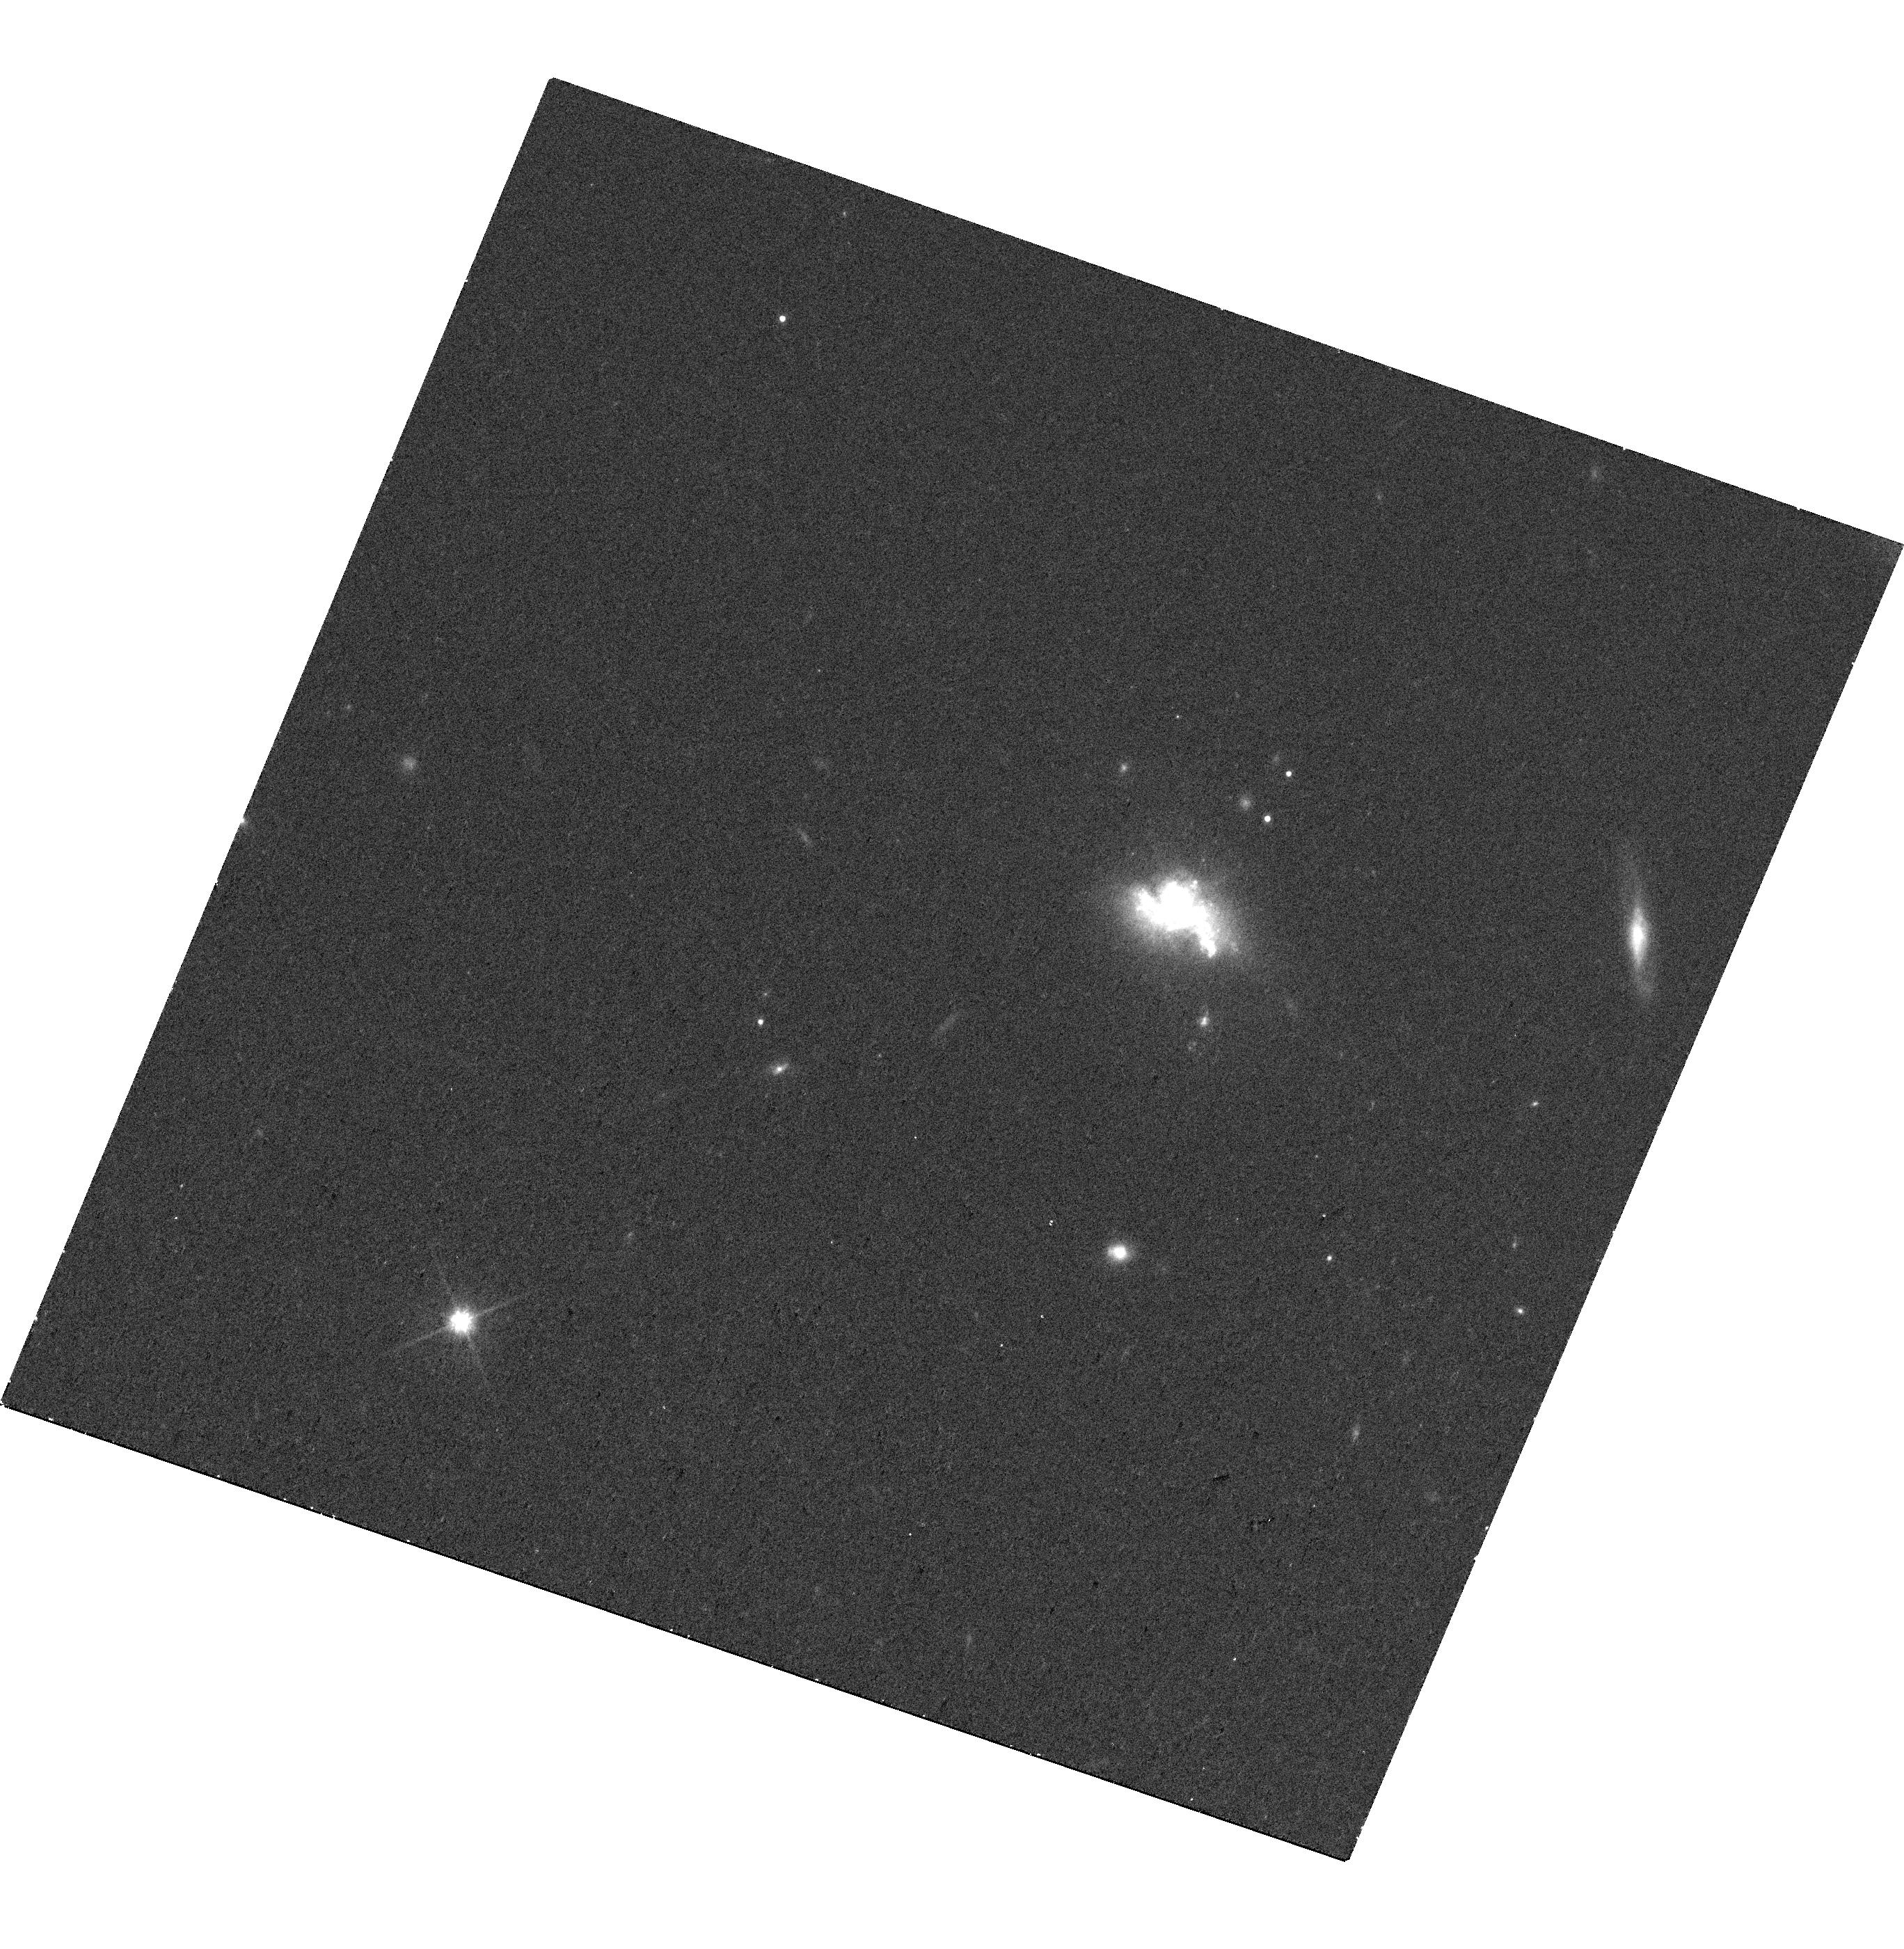
Target: J1253-0312
Instrument: WFC3/UVIS
Filter: F814W
Exposure: 16 min
Observation ID: hst_16661_03_wfc3_uvis_f814w_ienj03

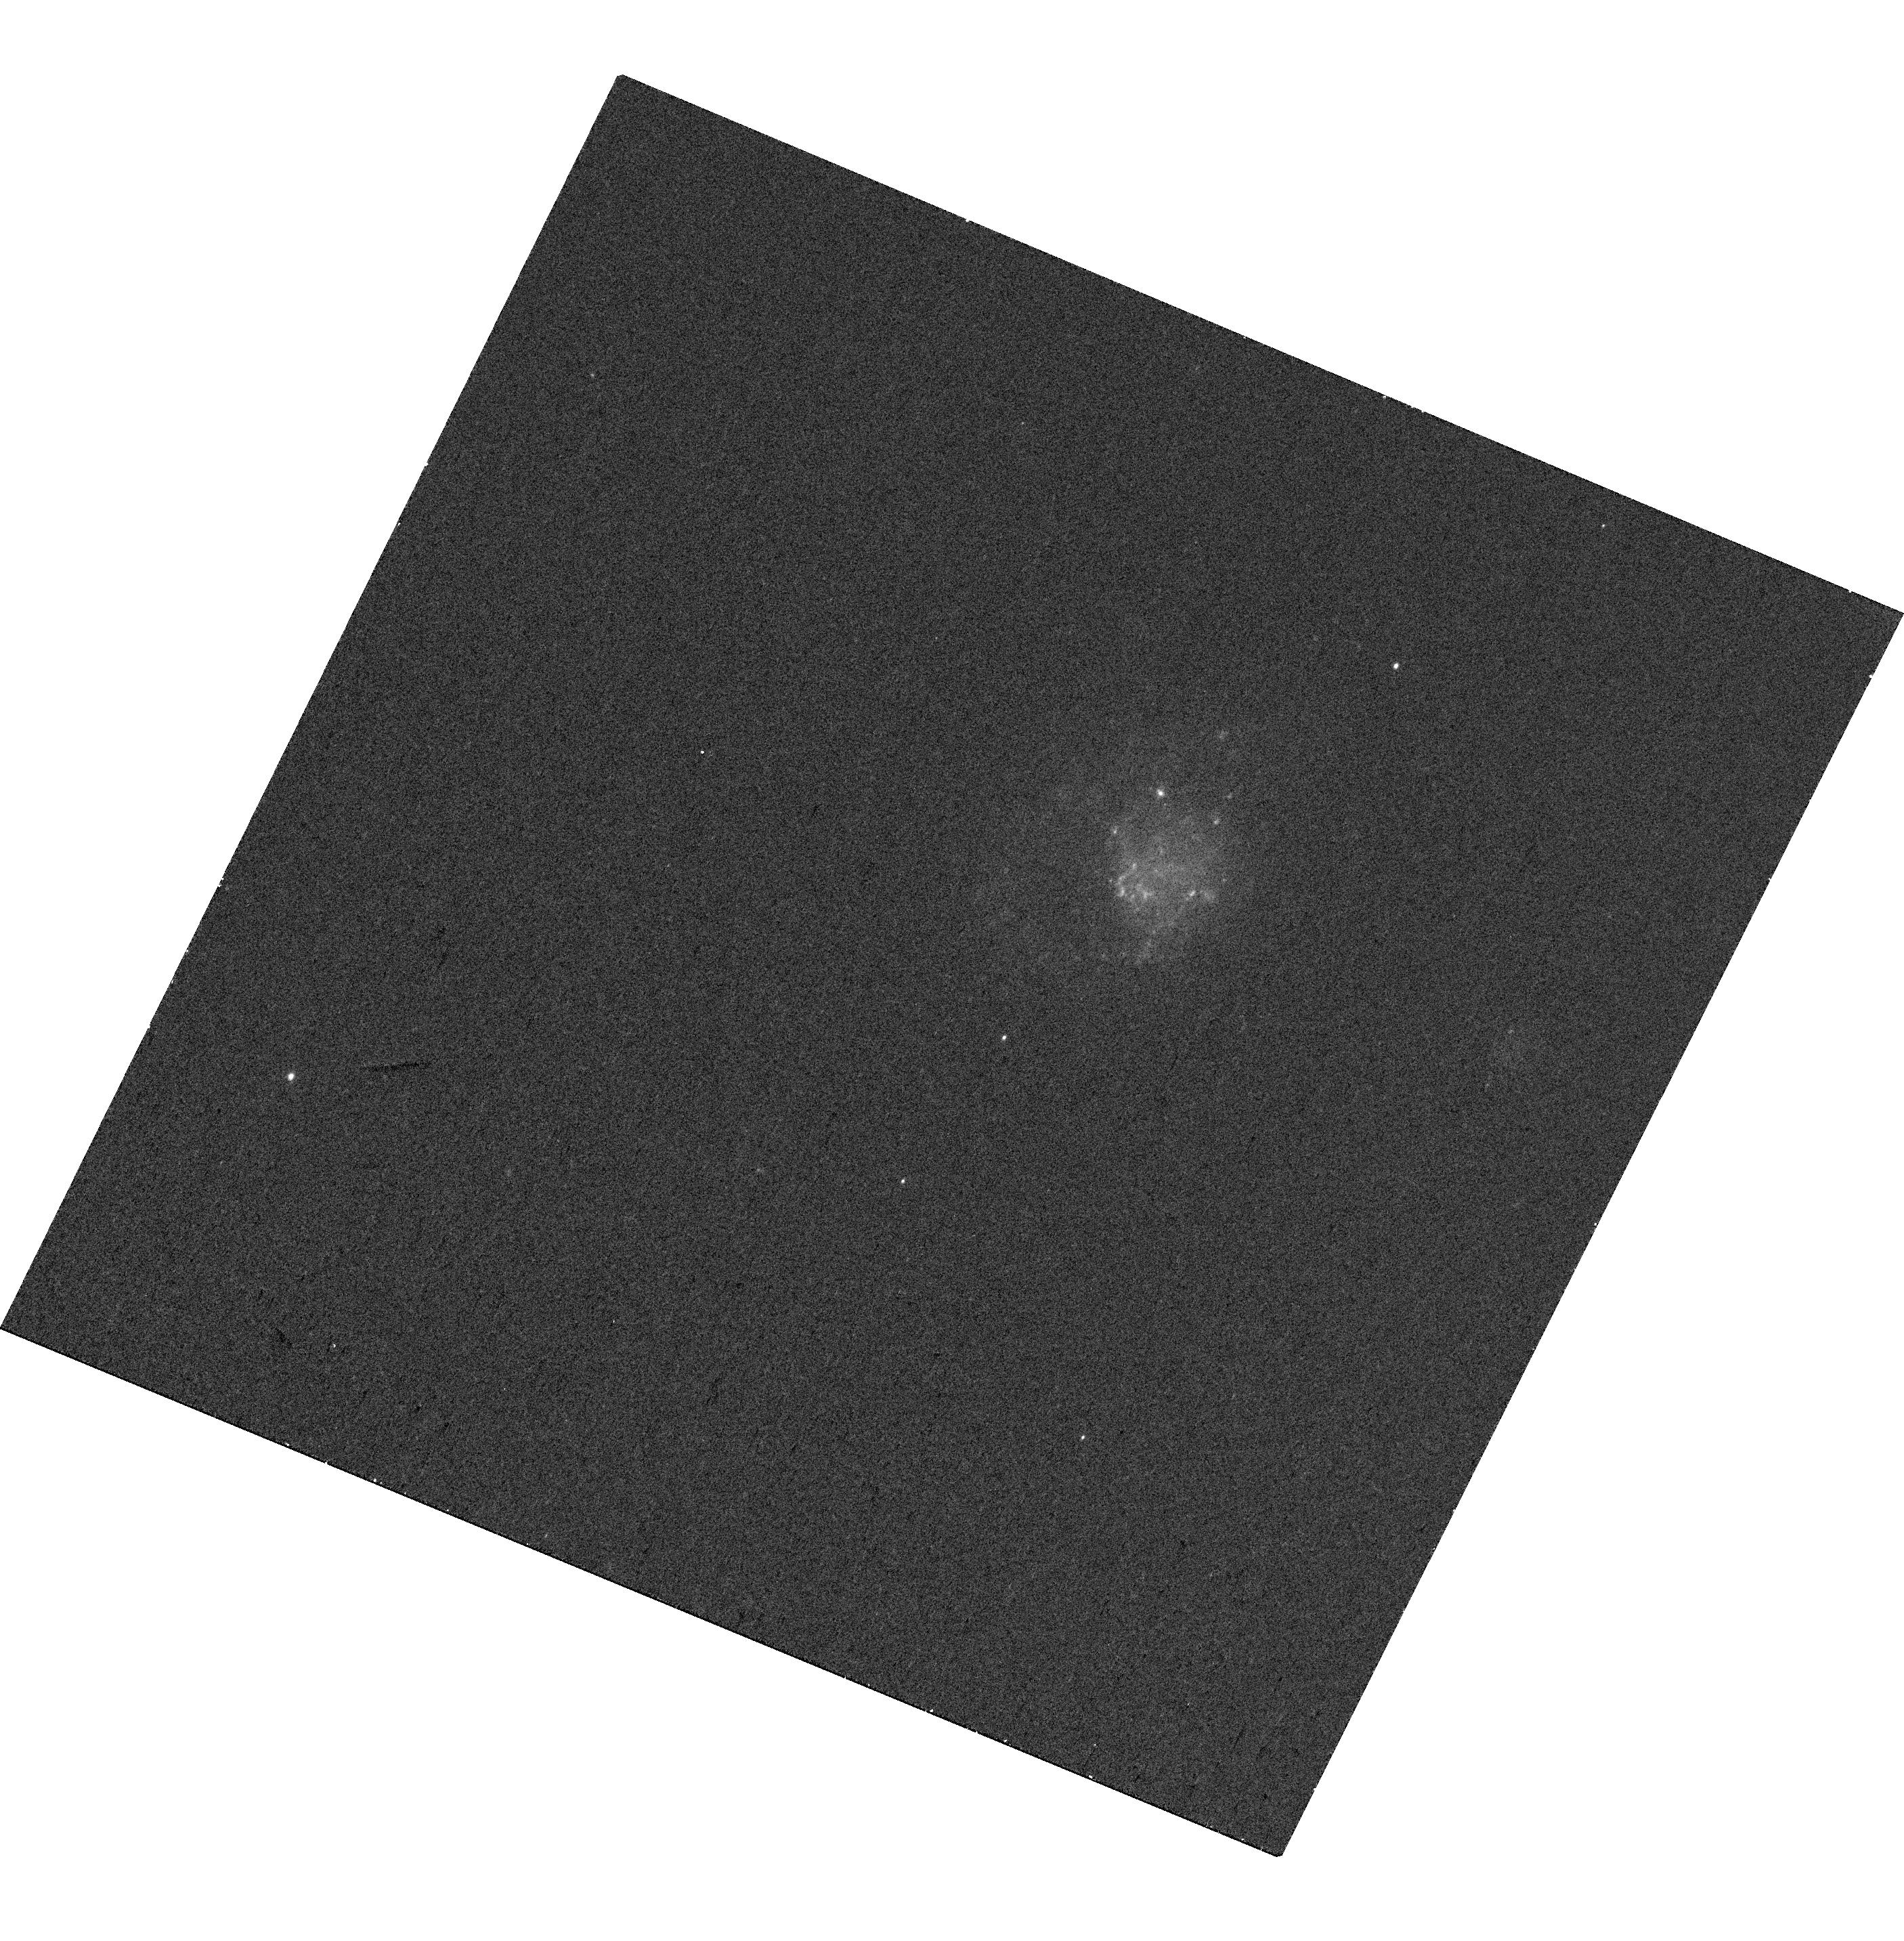
Target: J1200-0341
Instrument: WFC3/UVIS
Filter: F438W
Exposure: 14 min
Observation ID: hst_16661_02_wfc3_uvis_f438w_ienj02

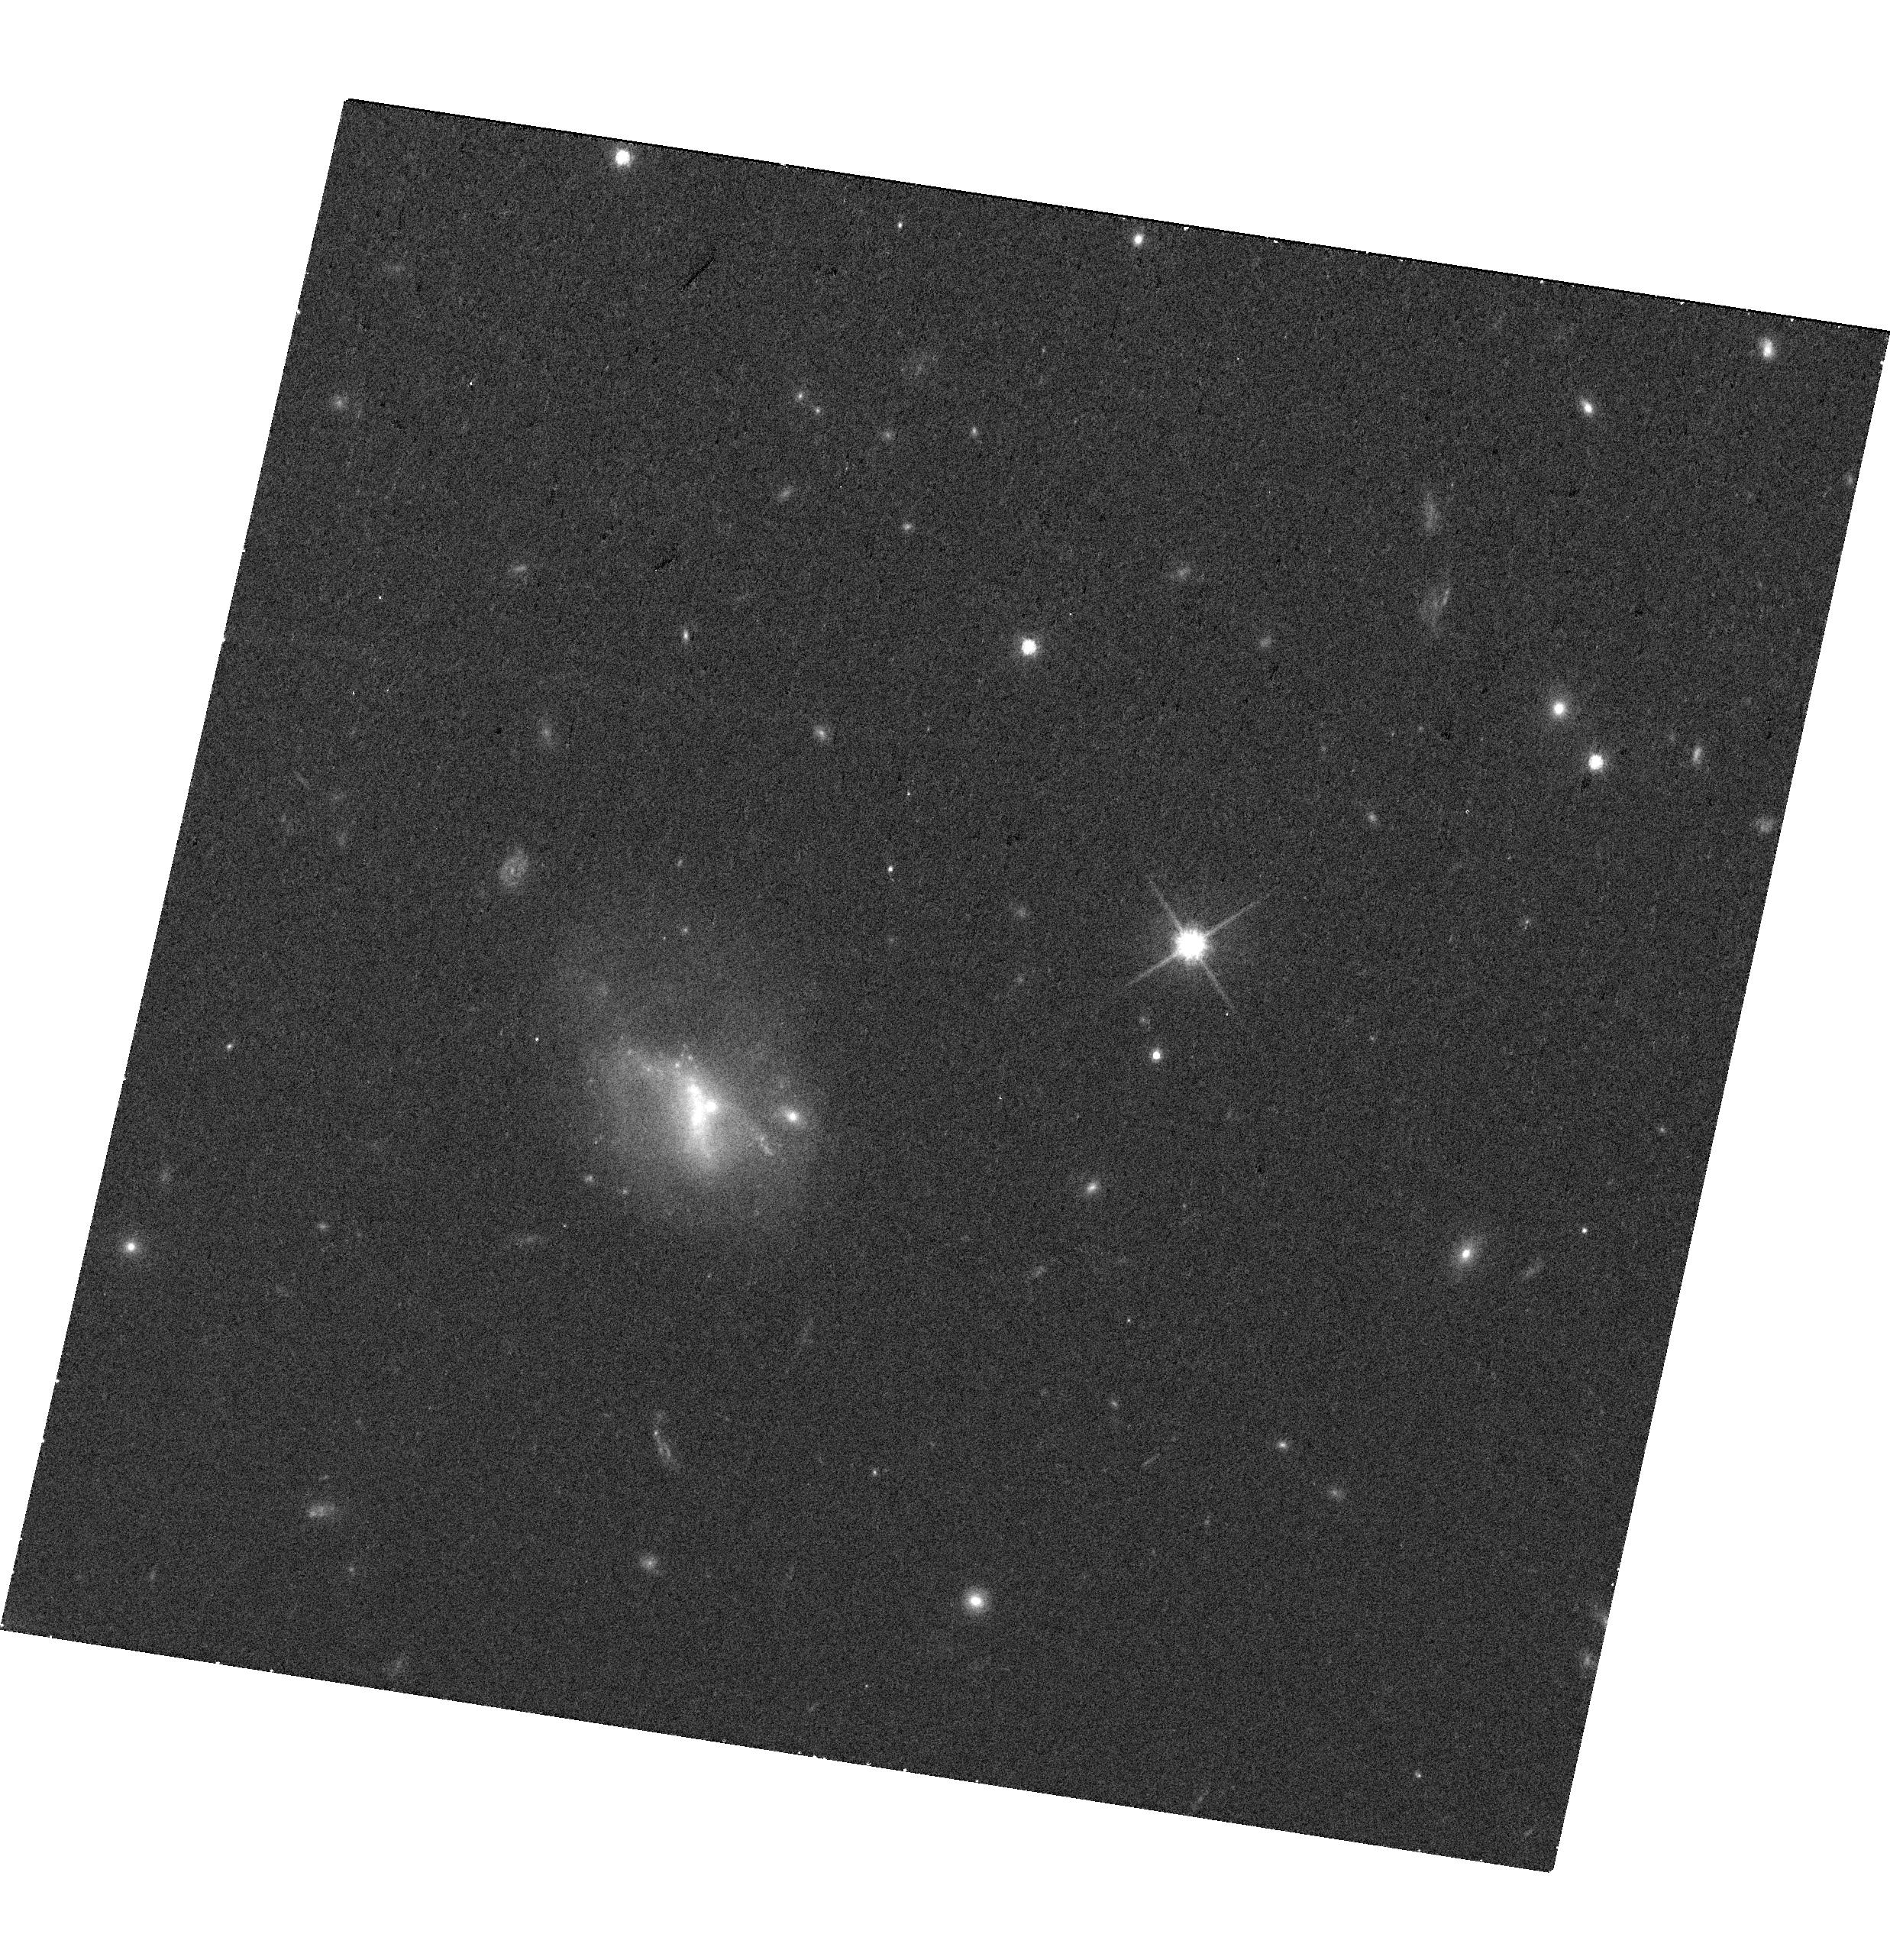
Target: J1136+1252
Instrument: WFC3/UVIS
Filter: F814W
Exposure: 17 min
Observation ID: hst_16661_01_wfc3_uvis_f814w_ienj01

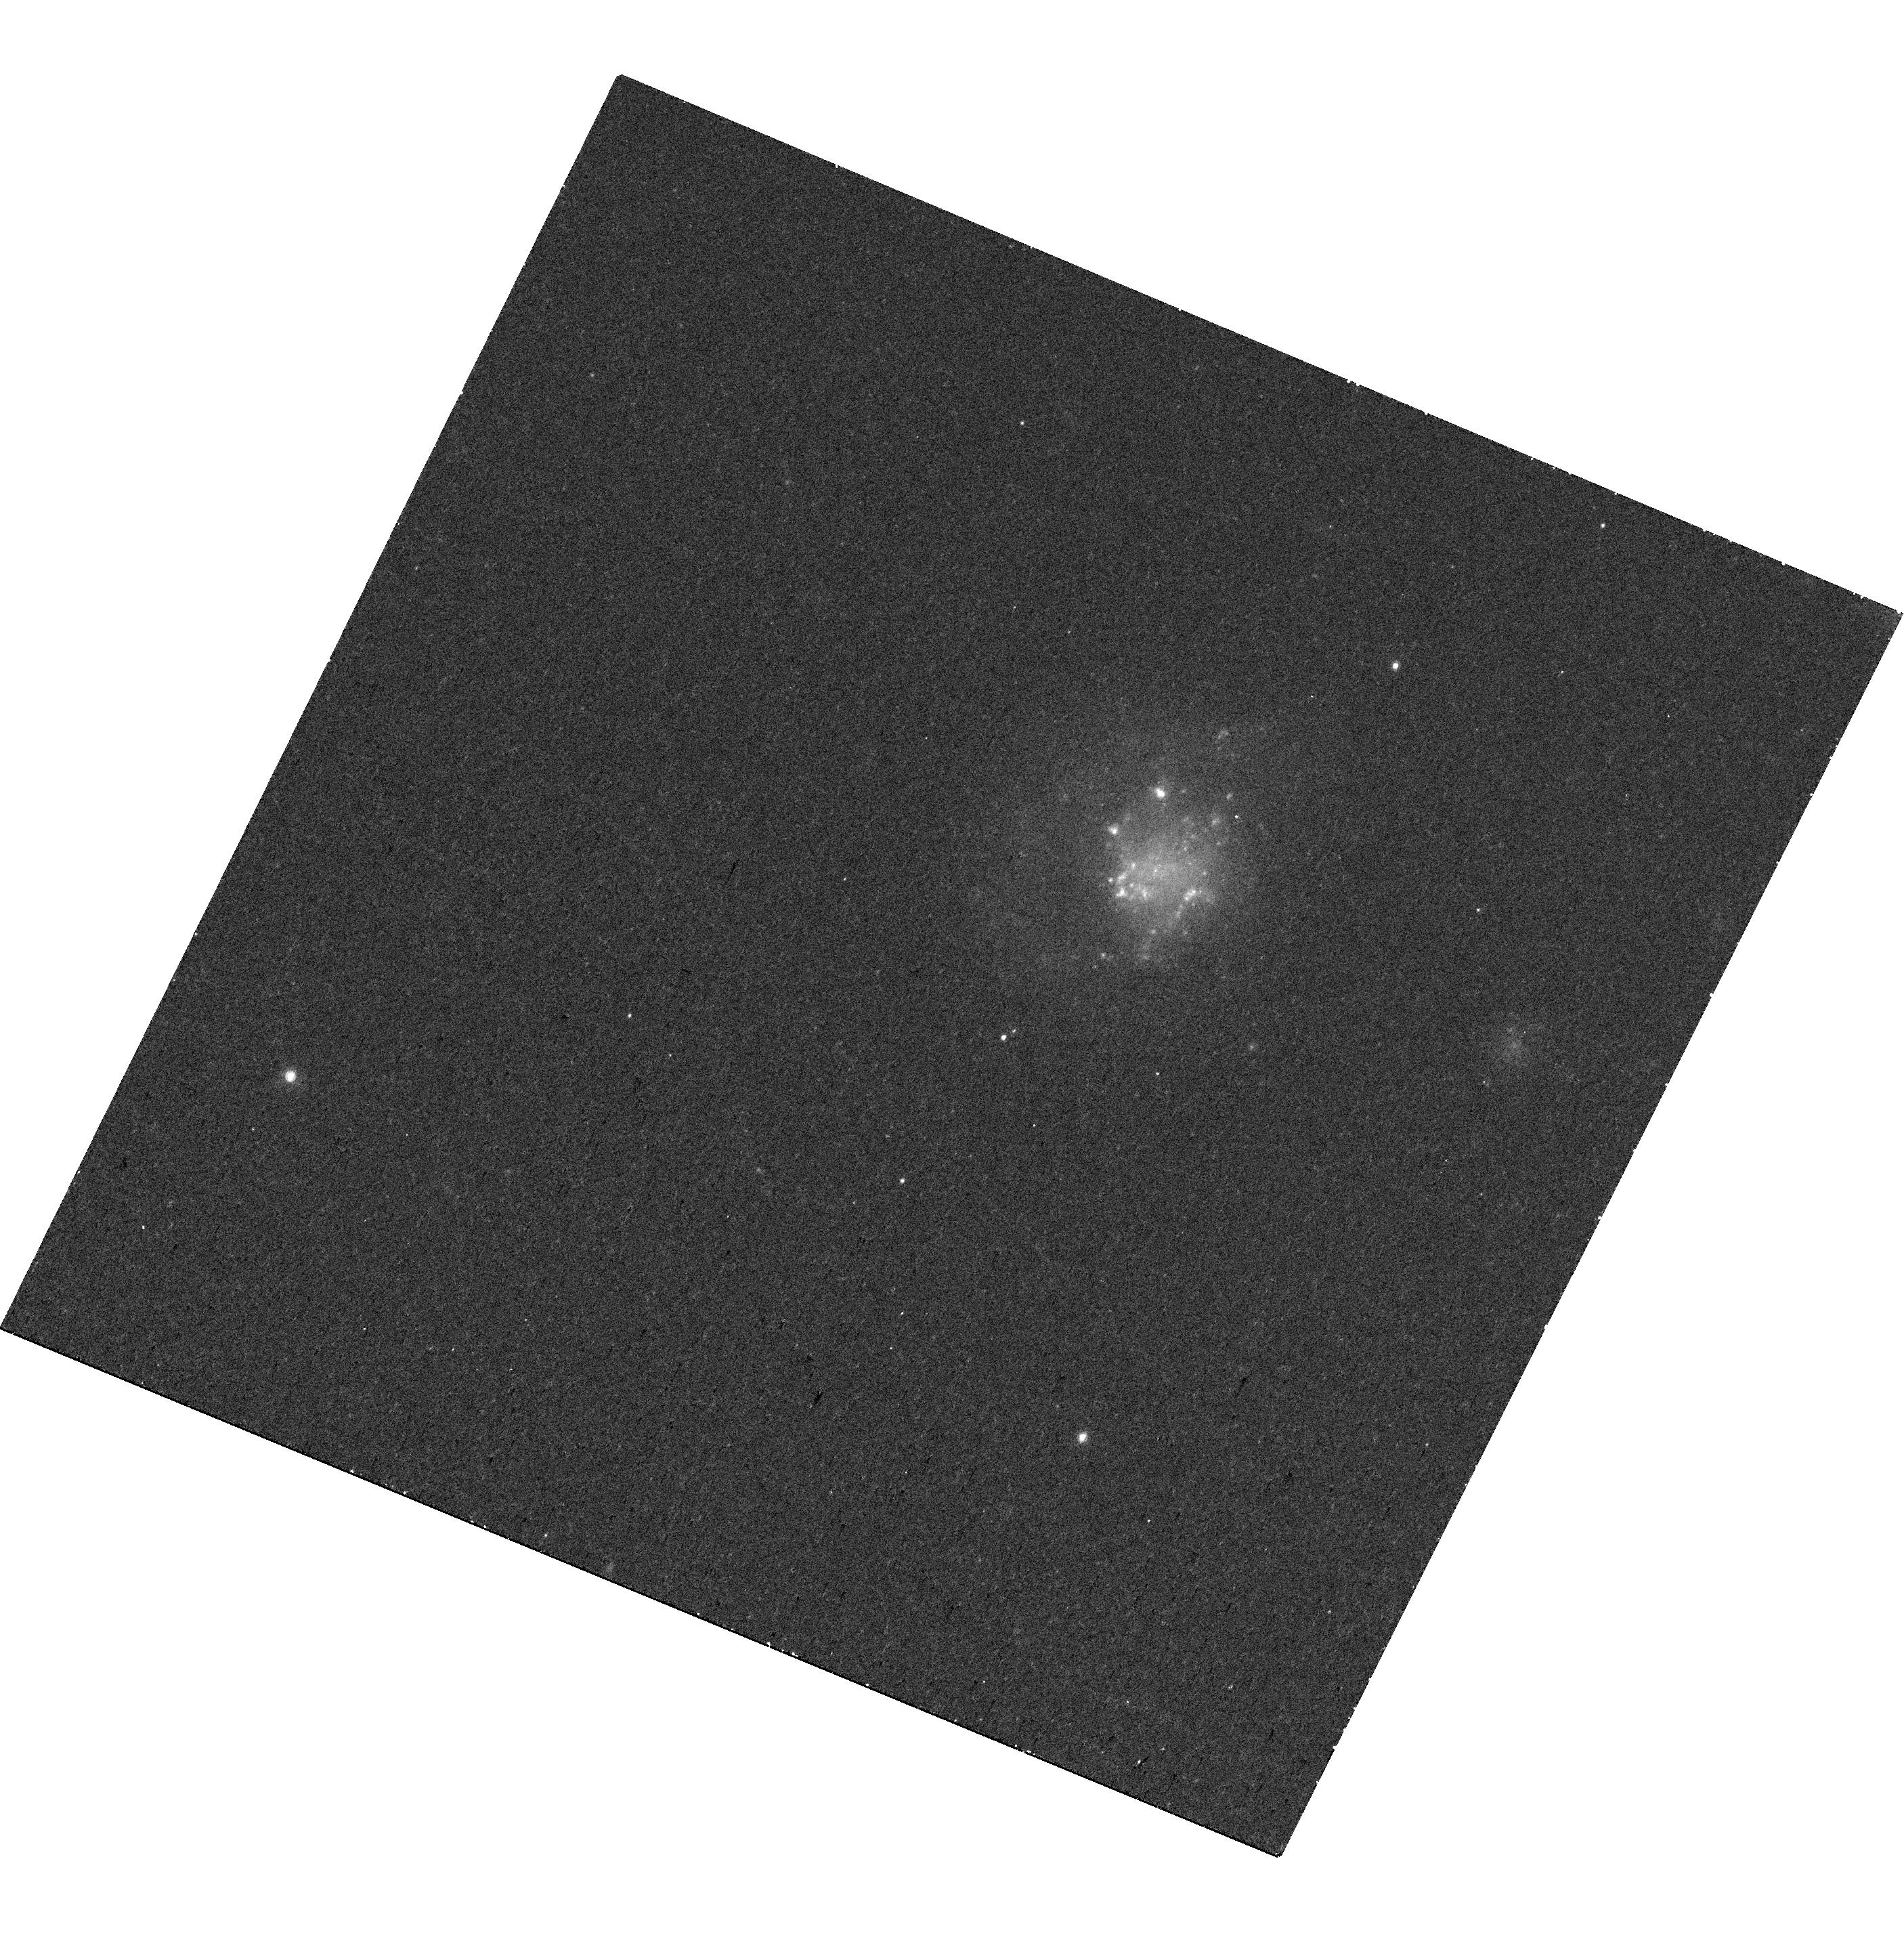
Target: J1200-0341
Instrument: WFC3/UVIS
Filter: F680N
Exposure: 40 min
Observation ID: hst_16661_02_wfc3_uvis_f680n_ienj02

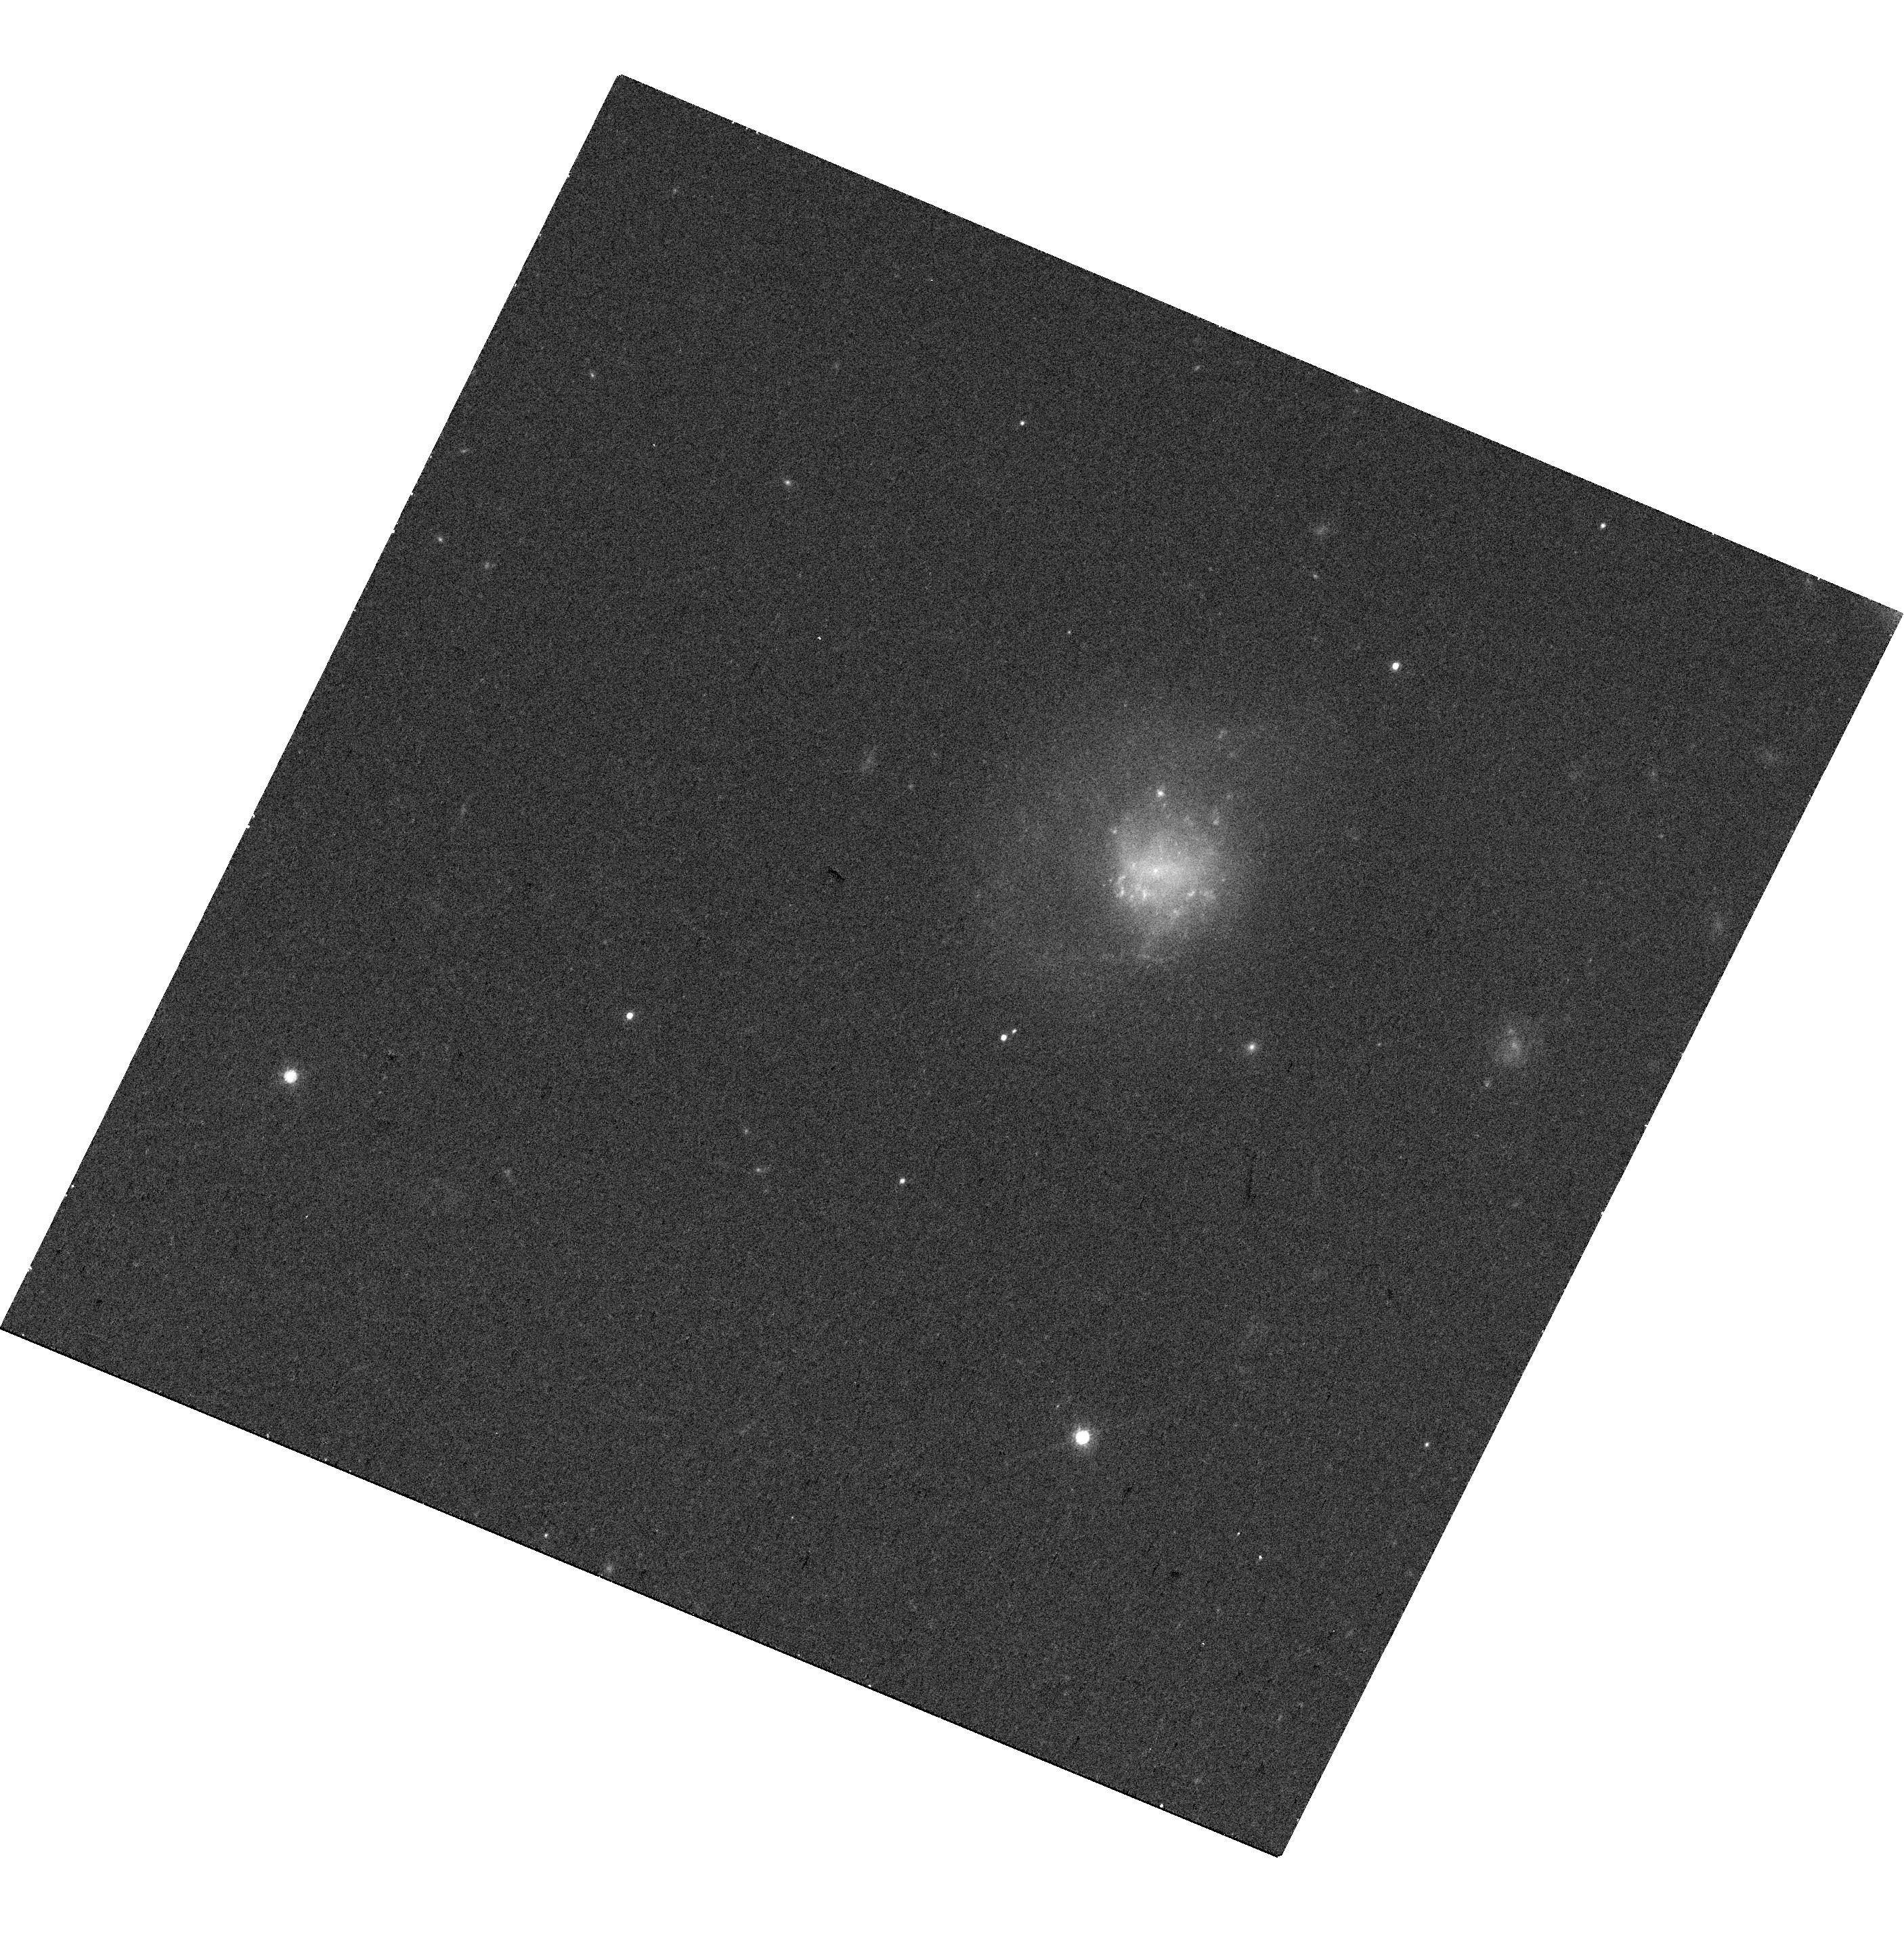
Target: J1200-0341
Instrument: WFC3/UVIS
Filter: F814W
Exposure: 16 min
Observation ID: hst_16661_02_wfc3_uvis_f814w_ienj02

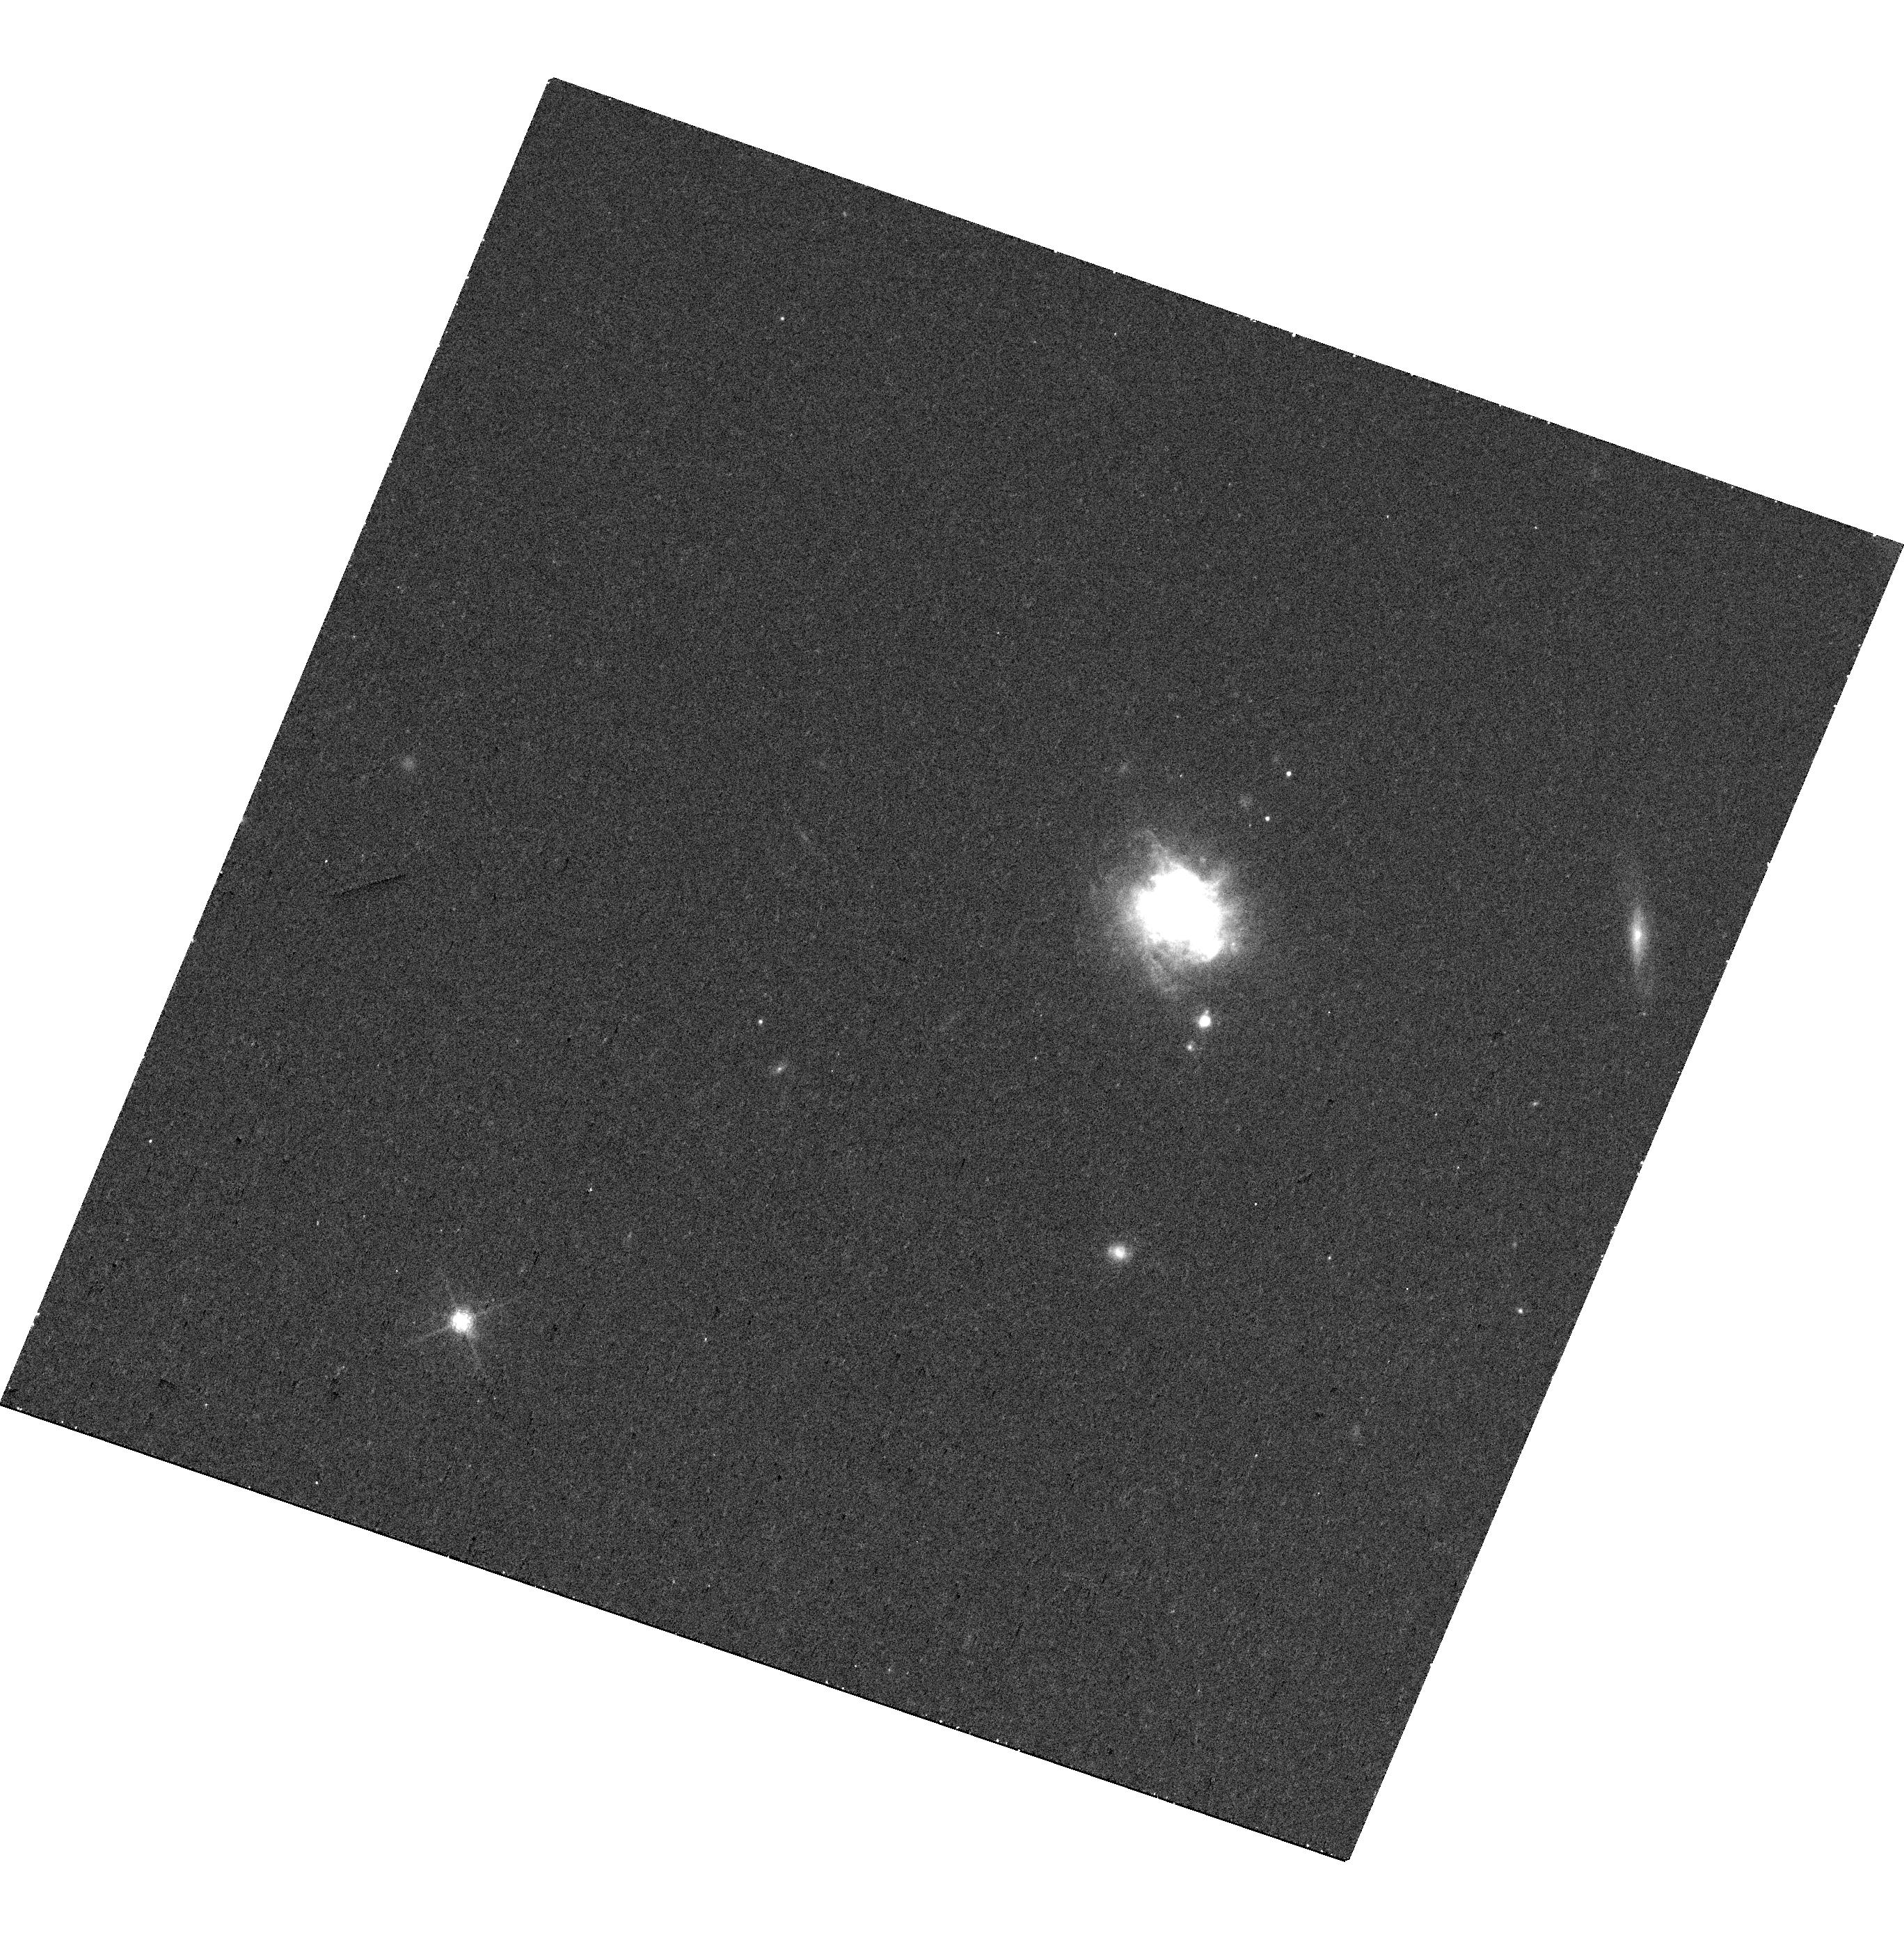
Target: J1253-0312
Instrument: WFC3/UVIS
Filter: F680N
Exposure: 40 min
Observation ID: hst_16661_03_wfc3_uvis_f680n_ienj03

Dwarf Galaxies with Radio-Selected Massive Black Holes (PI: Reines, Amy E.)

Studies of massive black holes (BHs) in nearby dwarf galaxies can provide important constraints on the birth and growth of the first seed BHs in the early Universe. Using high-resolution observations from the Very Large Array, Reines et al. (2020) discovered a set of compact radio sources in nearby dwarf galaxies with luminosities indicative of accreting massive BHs. Moreover, some of these radio sources are not in the centers of the galaxies with offsets on the order of ~1 kpc. As part of a pilot study, we propose HST/WFC3 observations of 3 dwarf galaxies hosting radio-selected (''wandering'') massive BHs that also have guaranteed X-ray observations with Chandra. We propose narrow-band H-alpha imaging and wide-band optical continuum imaging to 1) determine spatially-resolved star formation rates and colors, 2) search for faint, small optical counterparts of the BHs, and 3) determine detailed morphologies of the dwarf host galaxies. The proposed observations are crucial to asses possible contributions from star-formation-related emission at X-ray and radio wavelengths, and characterize the properties of this new class of BH-hosting dwarf galaxies.